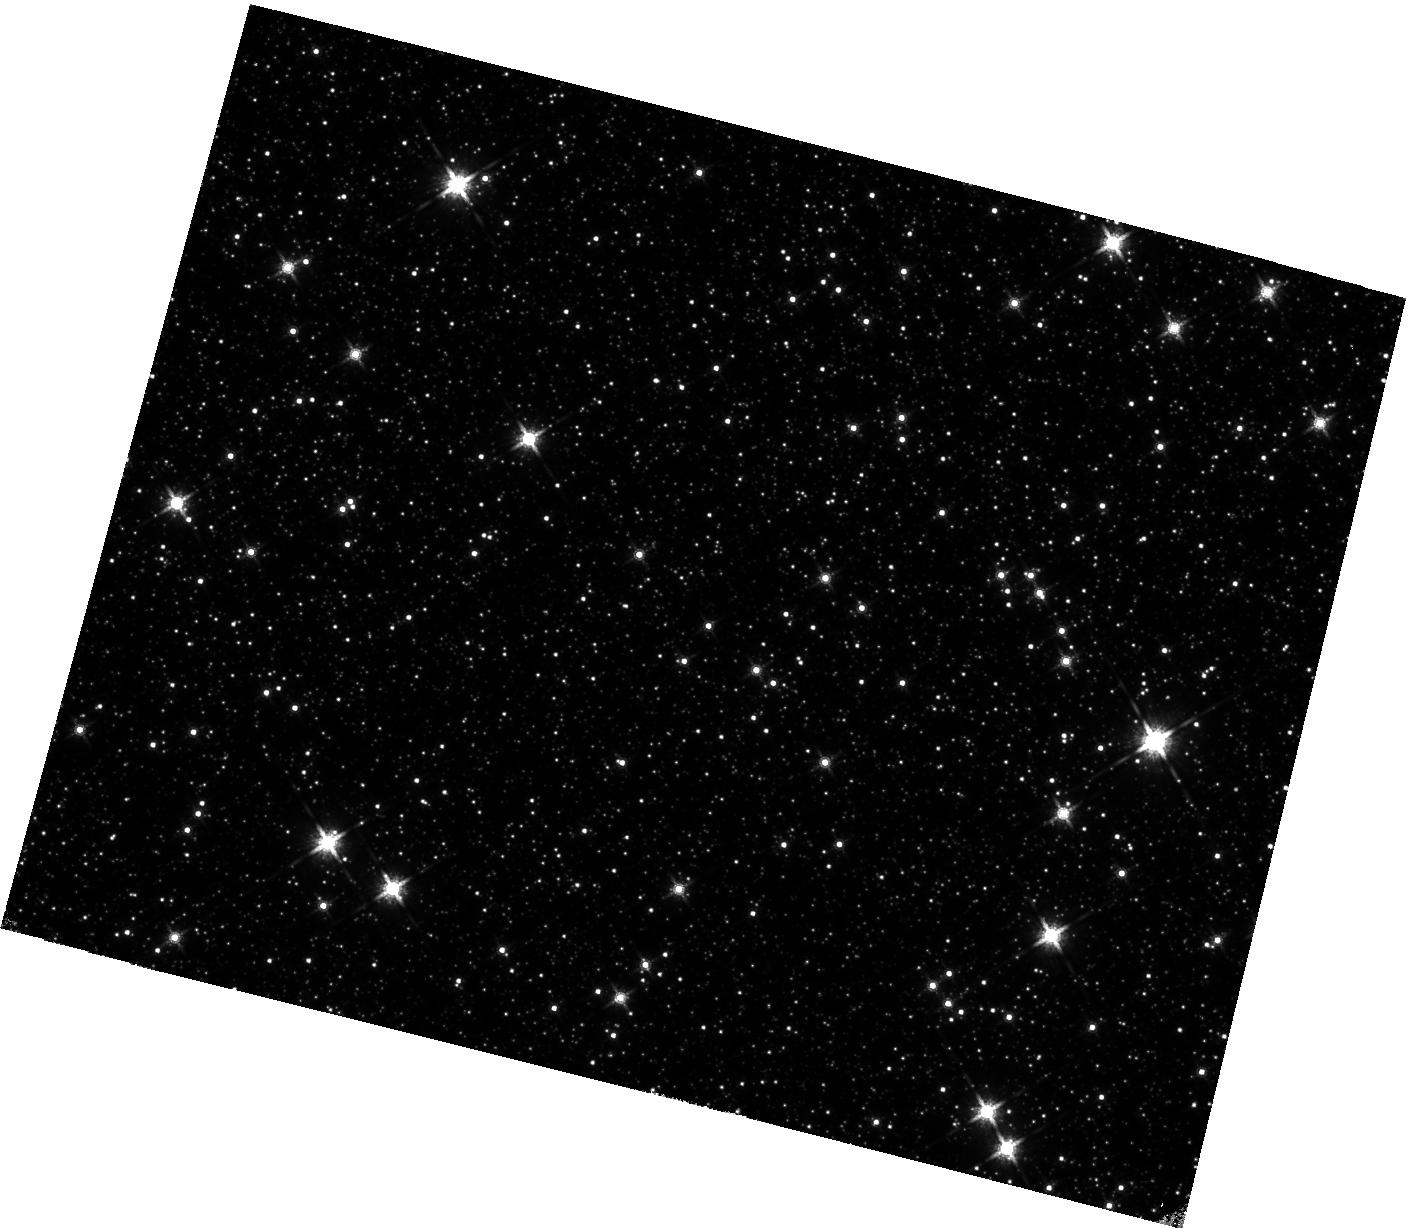
Target: field at RA 263.584°, Dec -38.963°. Instrument: WFC3/IR. Filter: F160W. Exposure: 38 min. Observation ID: hst_15065_10_wfc3_ir_f160w_idig10

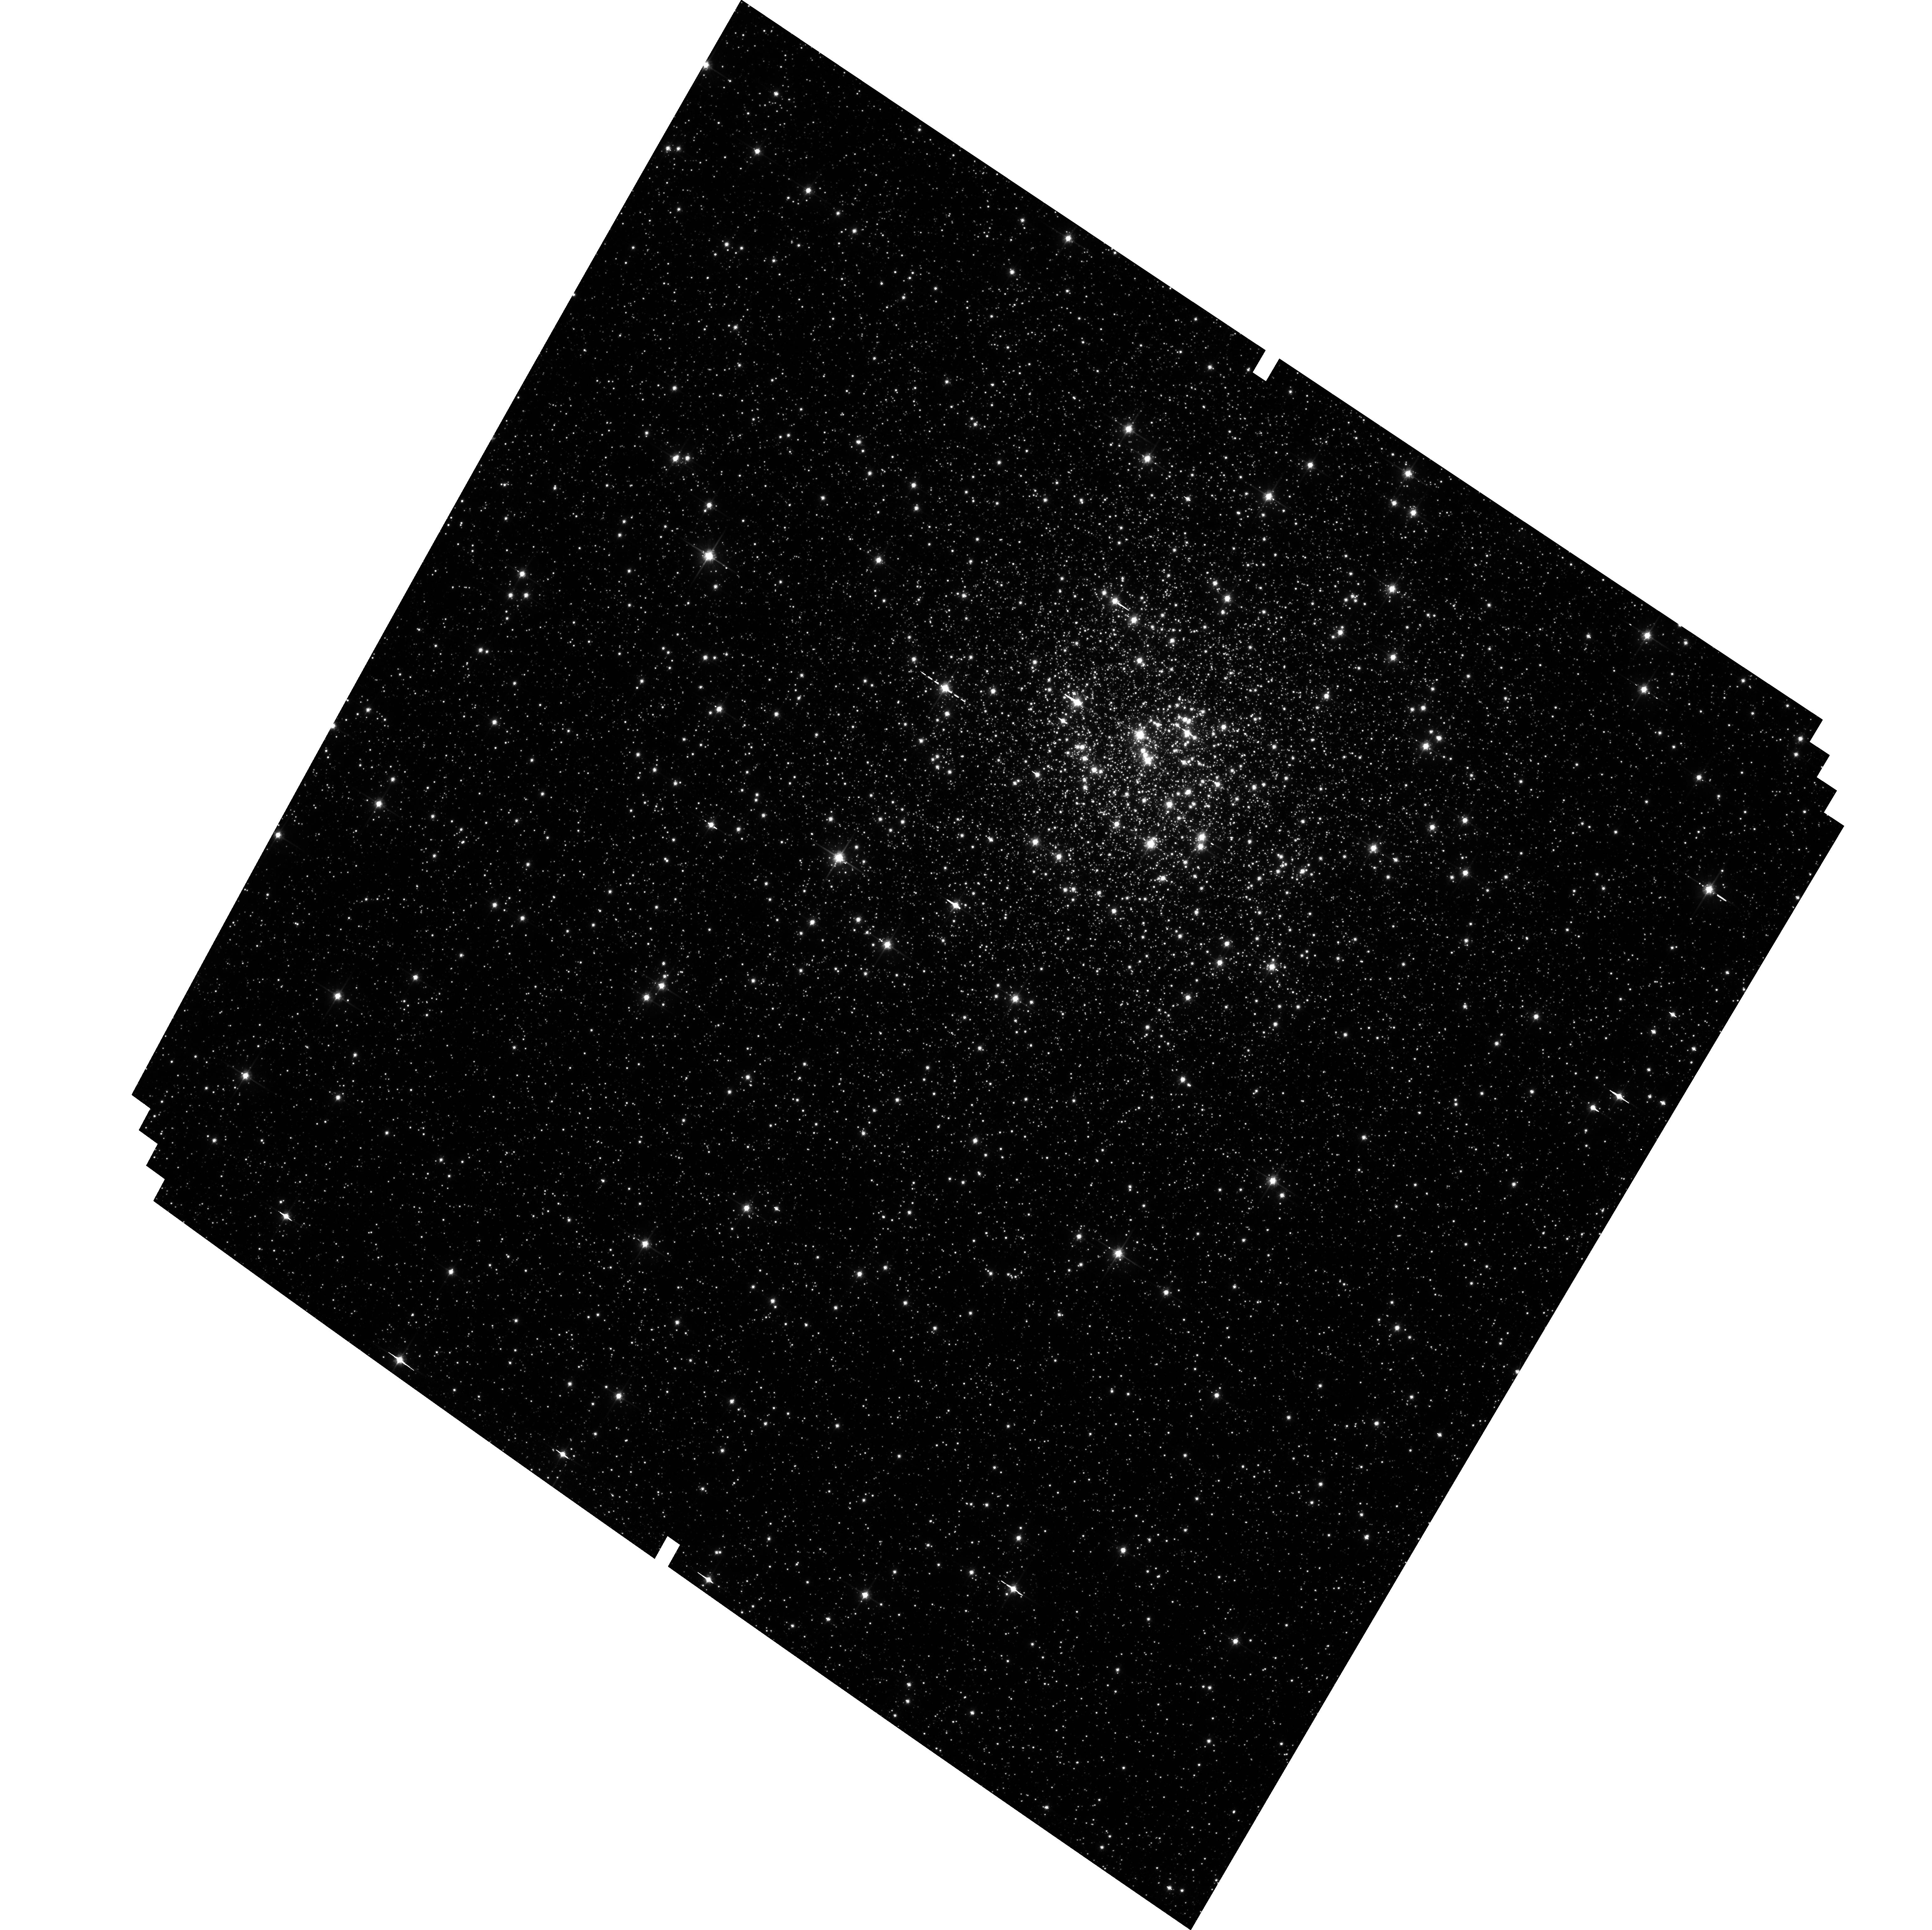
Target: NGC-6355. Instrument: ACS/WFC. Filter: F814W. Exposure: 34 min. Observation ID: hst_15065_08_acs_wfc_f814w_jdig08

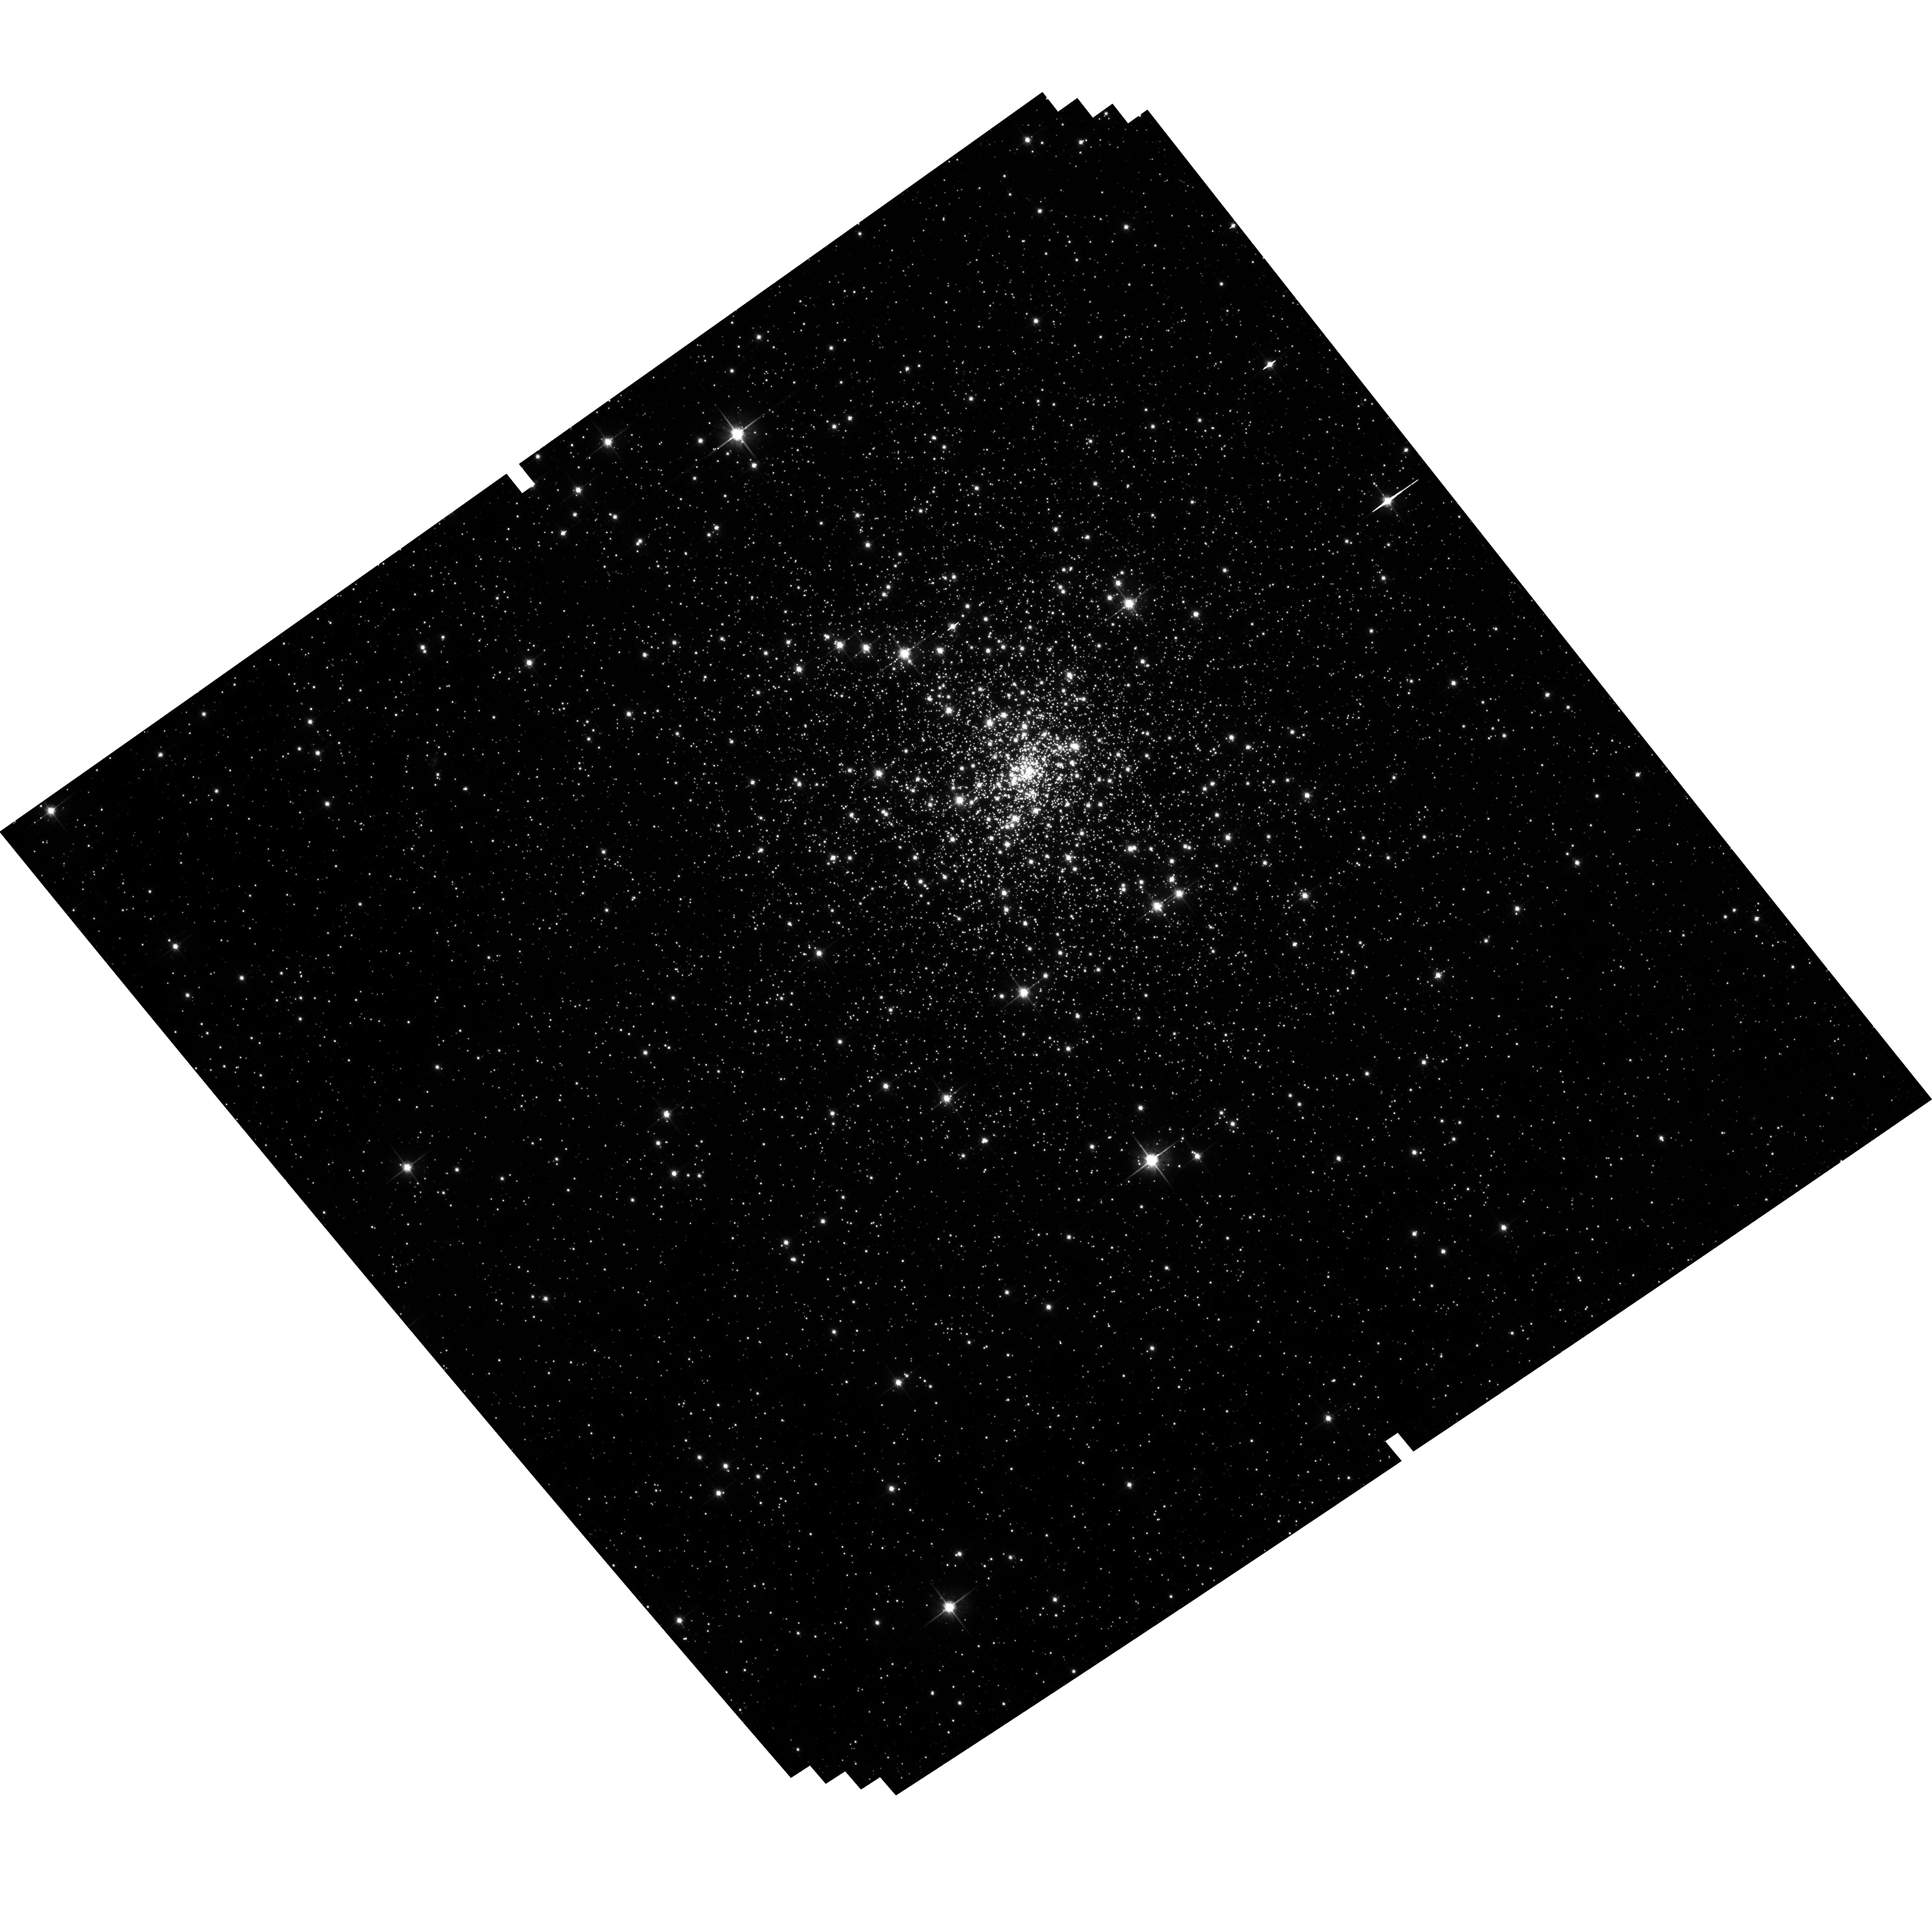
Target: NGC-6342. Instrument: ACS/WFC. Filter: F814W. Exposure: 33 min. Observation ID: hst_15065_02_acs_wfc_f814w_jdig02

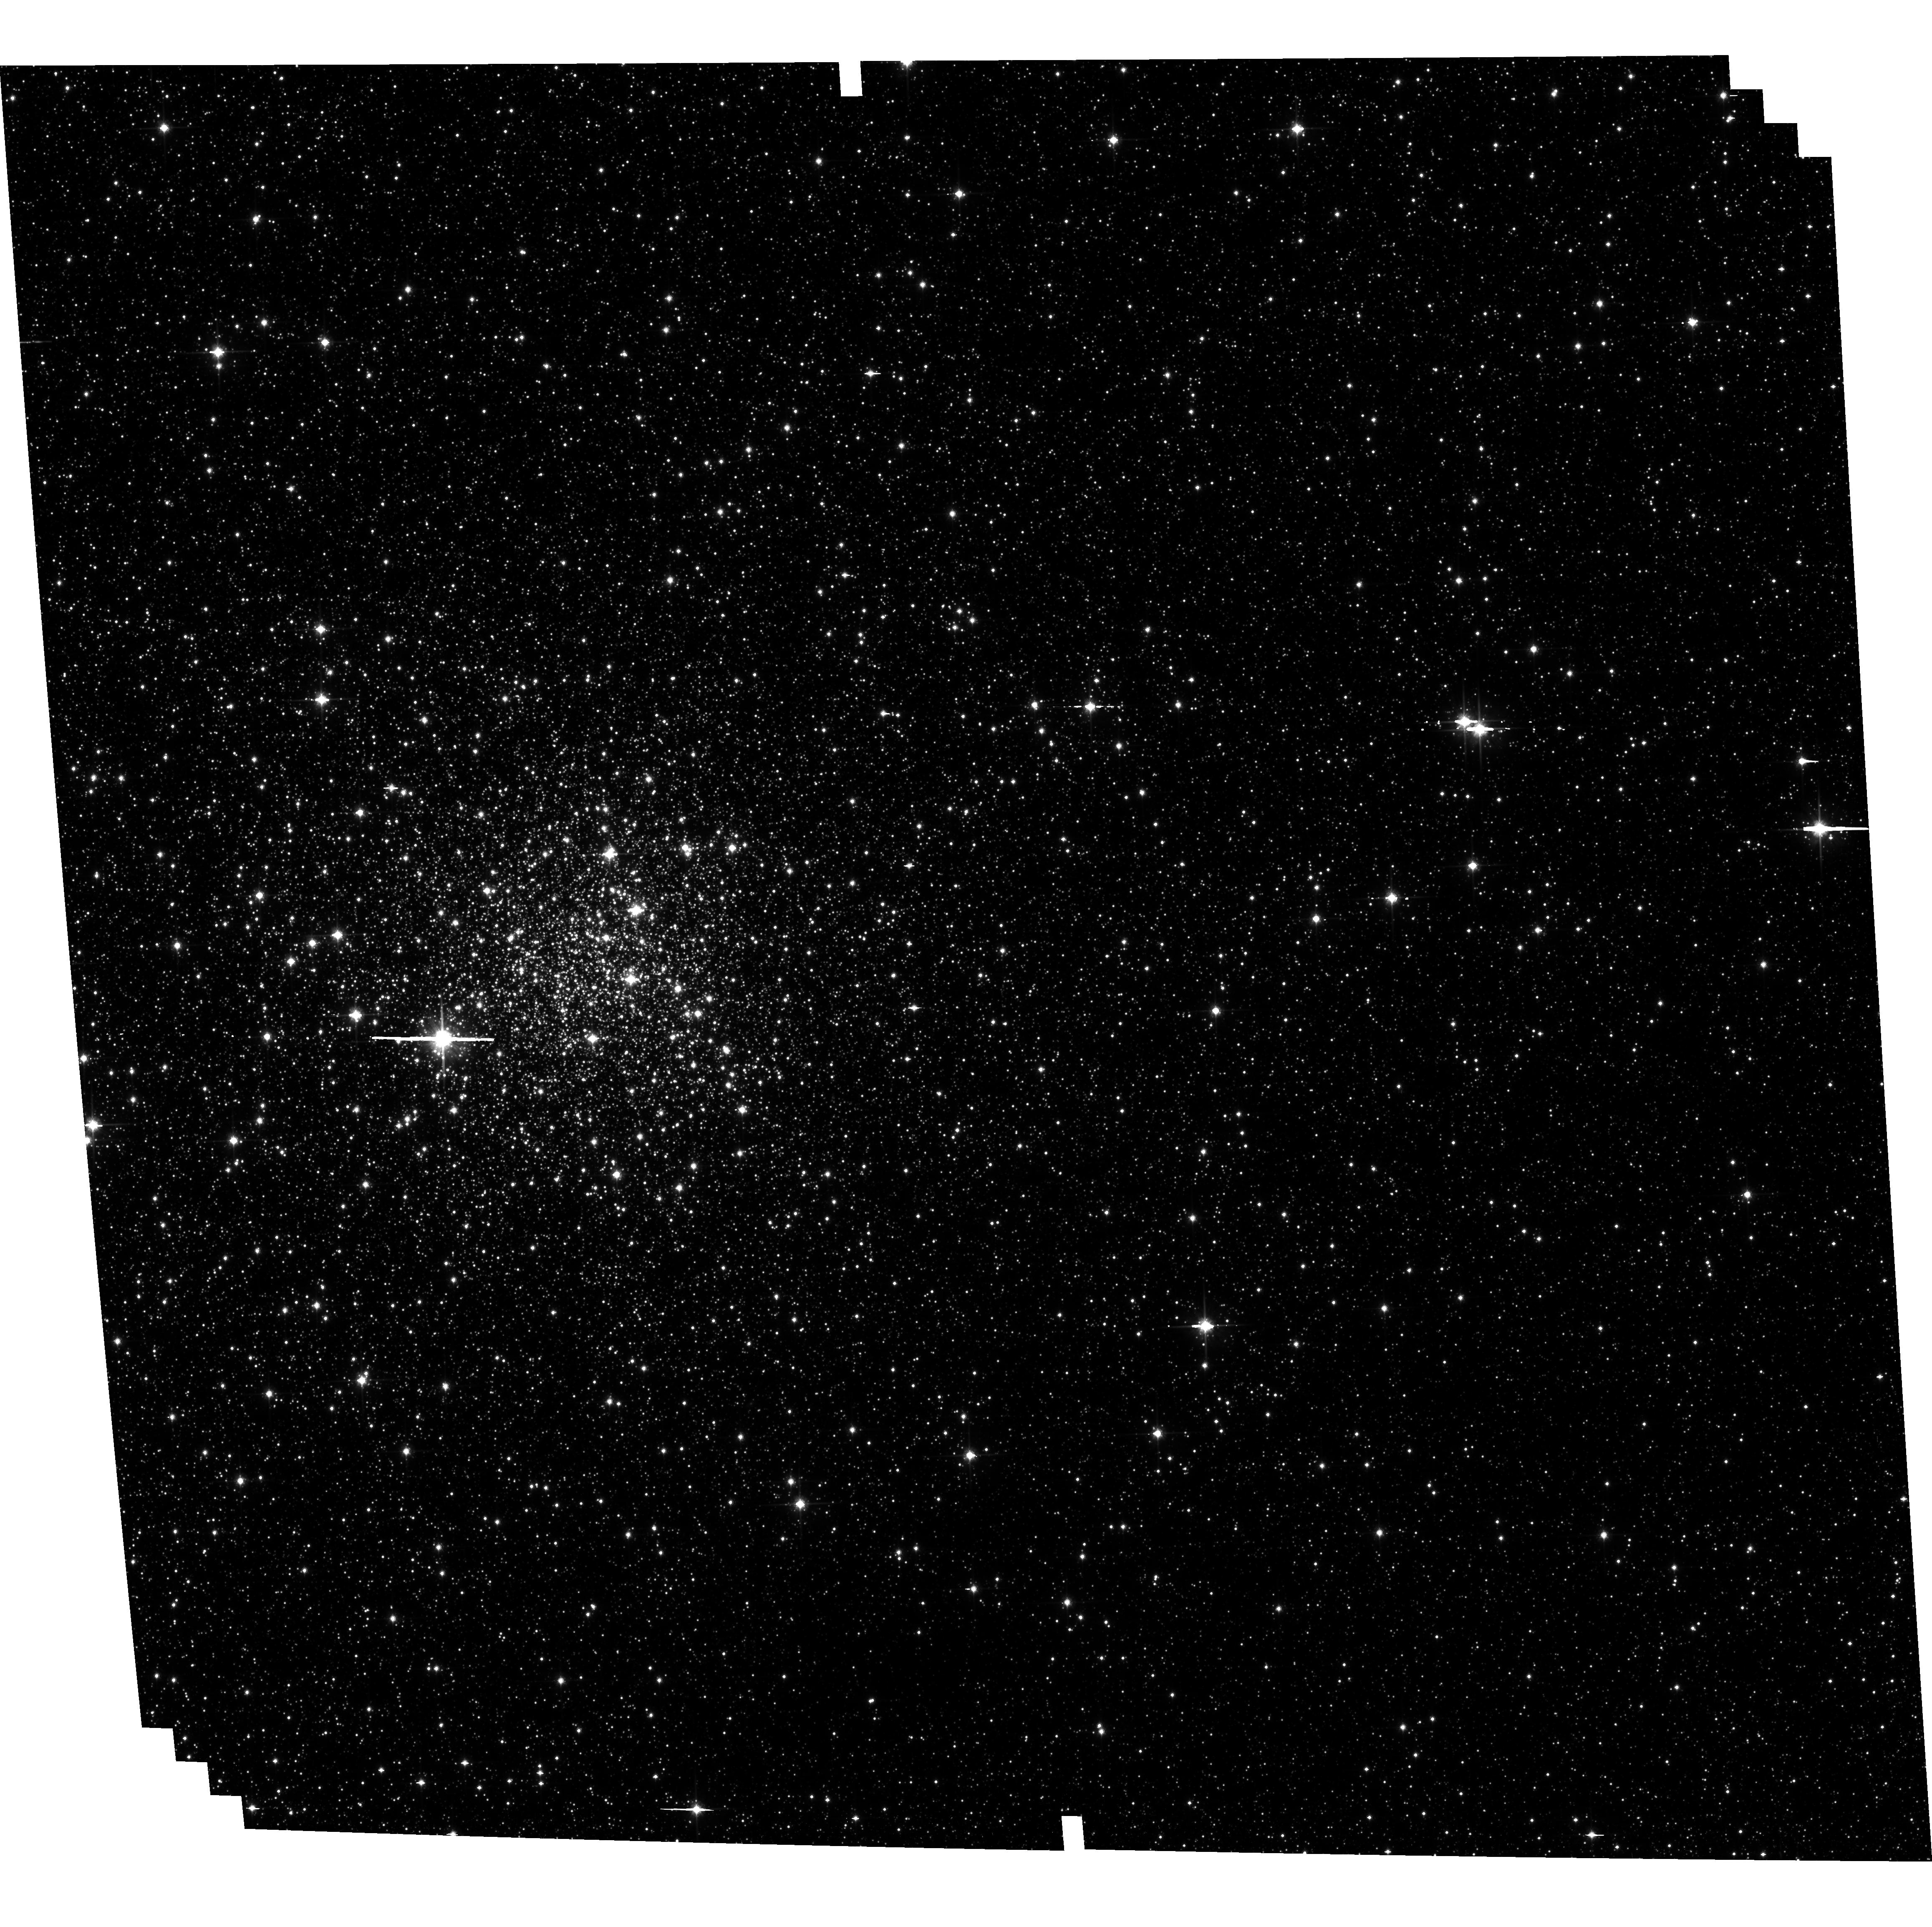
Target: NGC-6401. Instrument: ACS/WFC. Filter: F814W. Exposure: 33 min. Observation ID: hst_15065_12_acs_wfc_f814w_jdig12

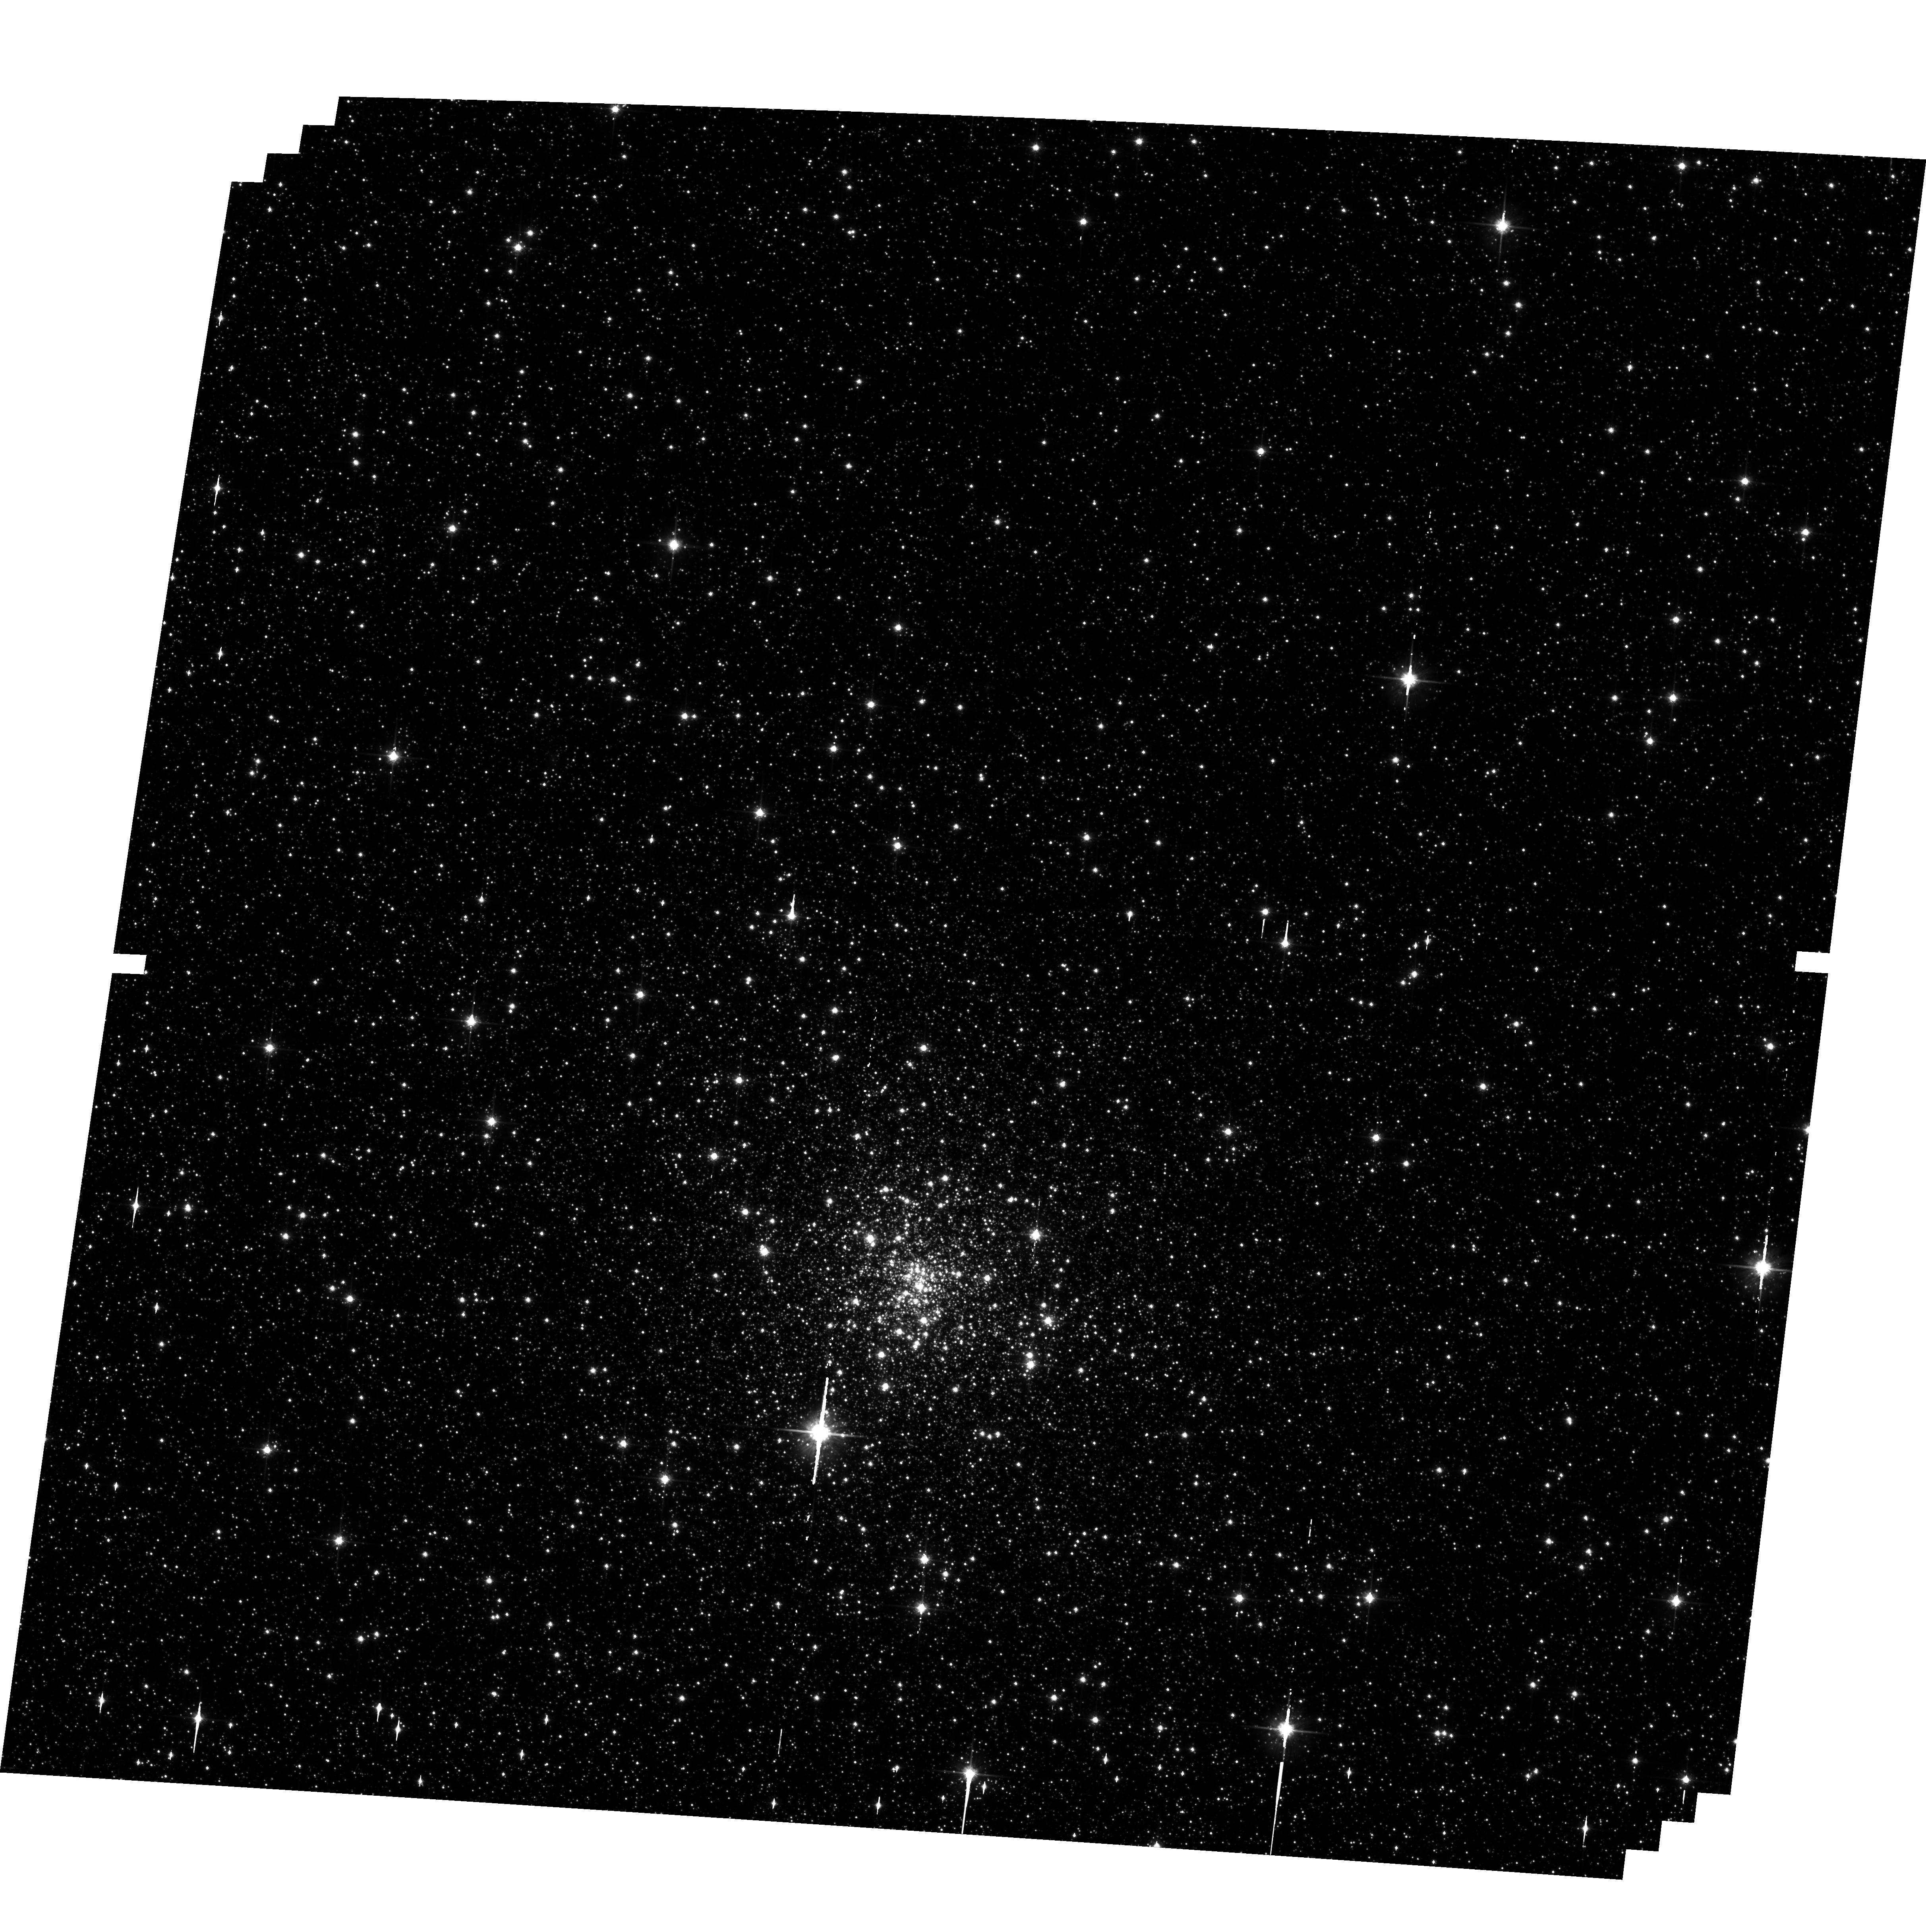
Target: NGC-6453. Instrument: ACS/WFC. Filter: F814W. Exposure: 34 min. Observation ID: hst_15065_14_acs_wfc_f814w_jdig14

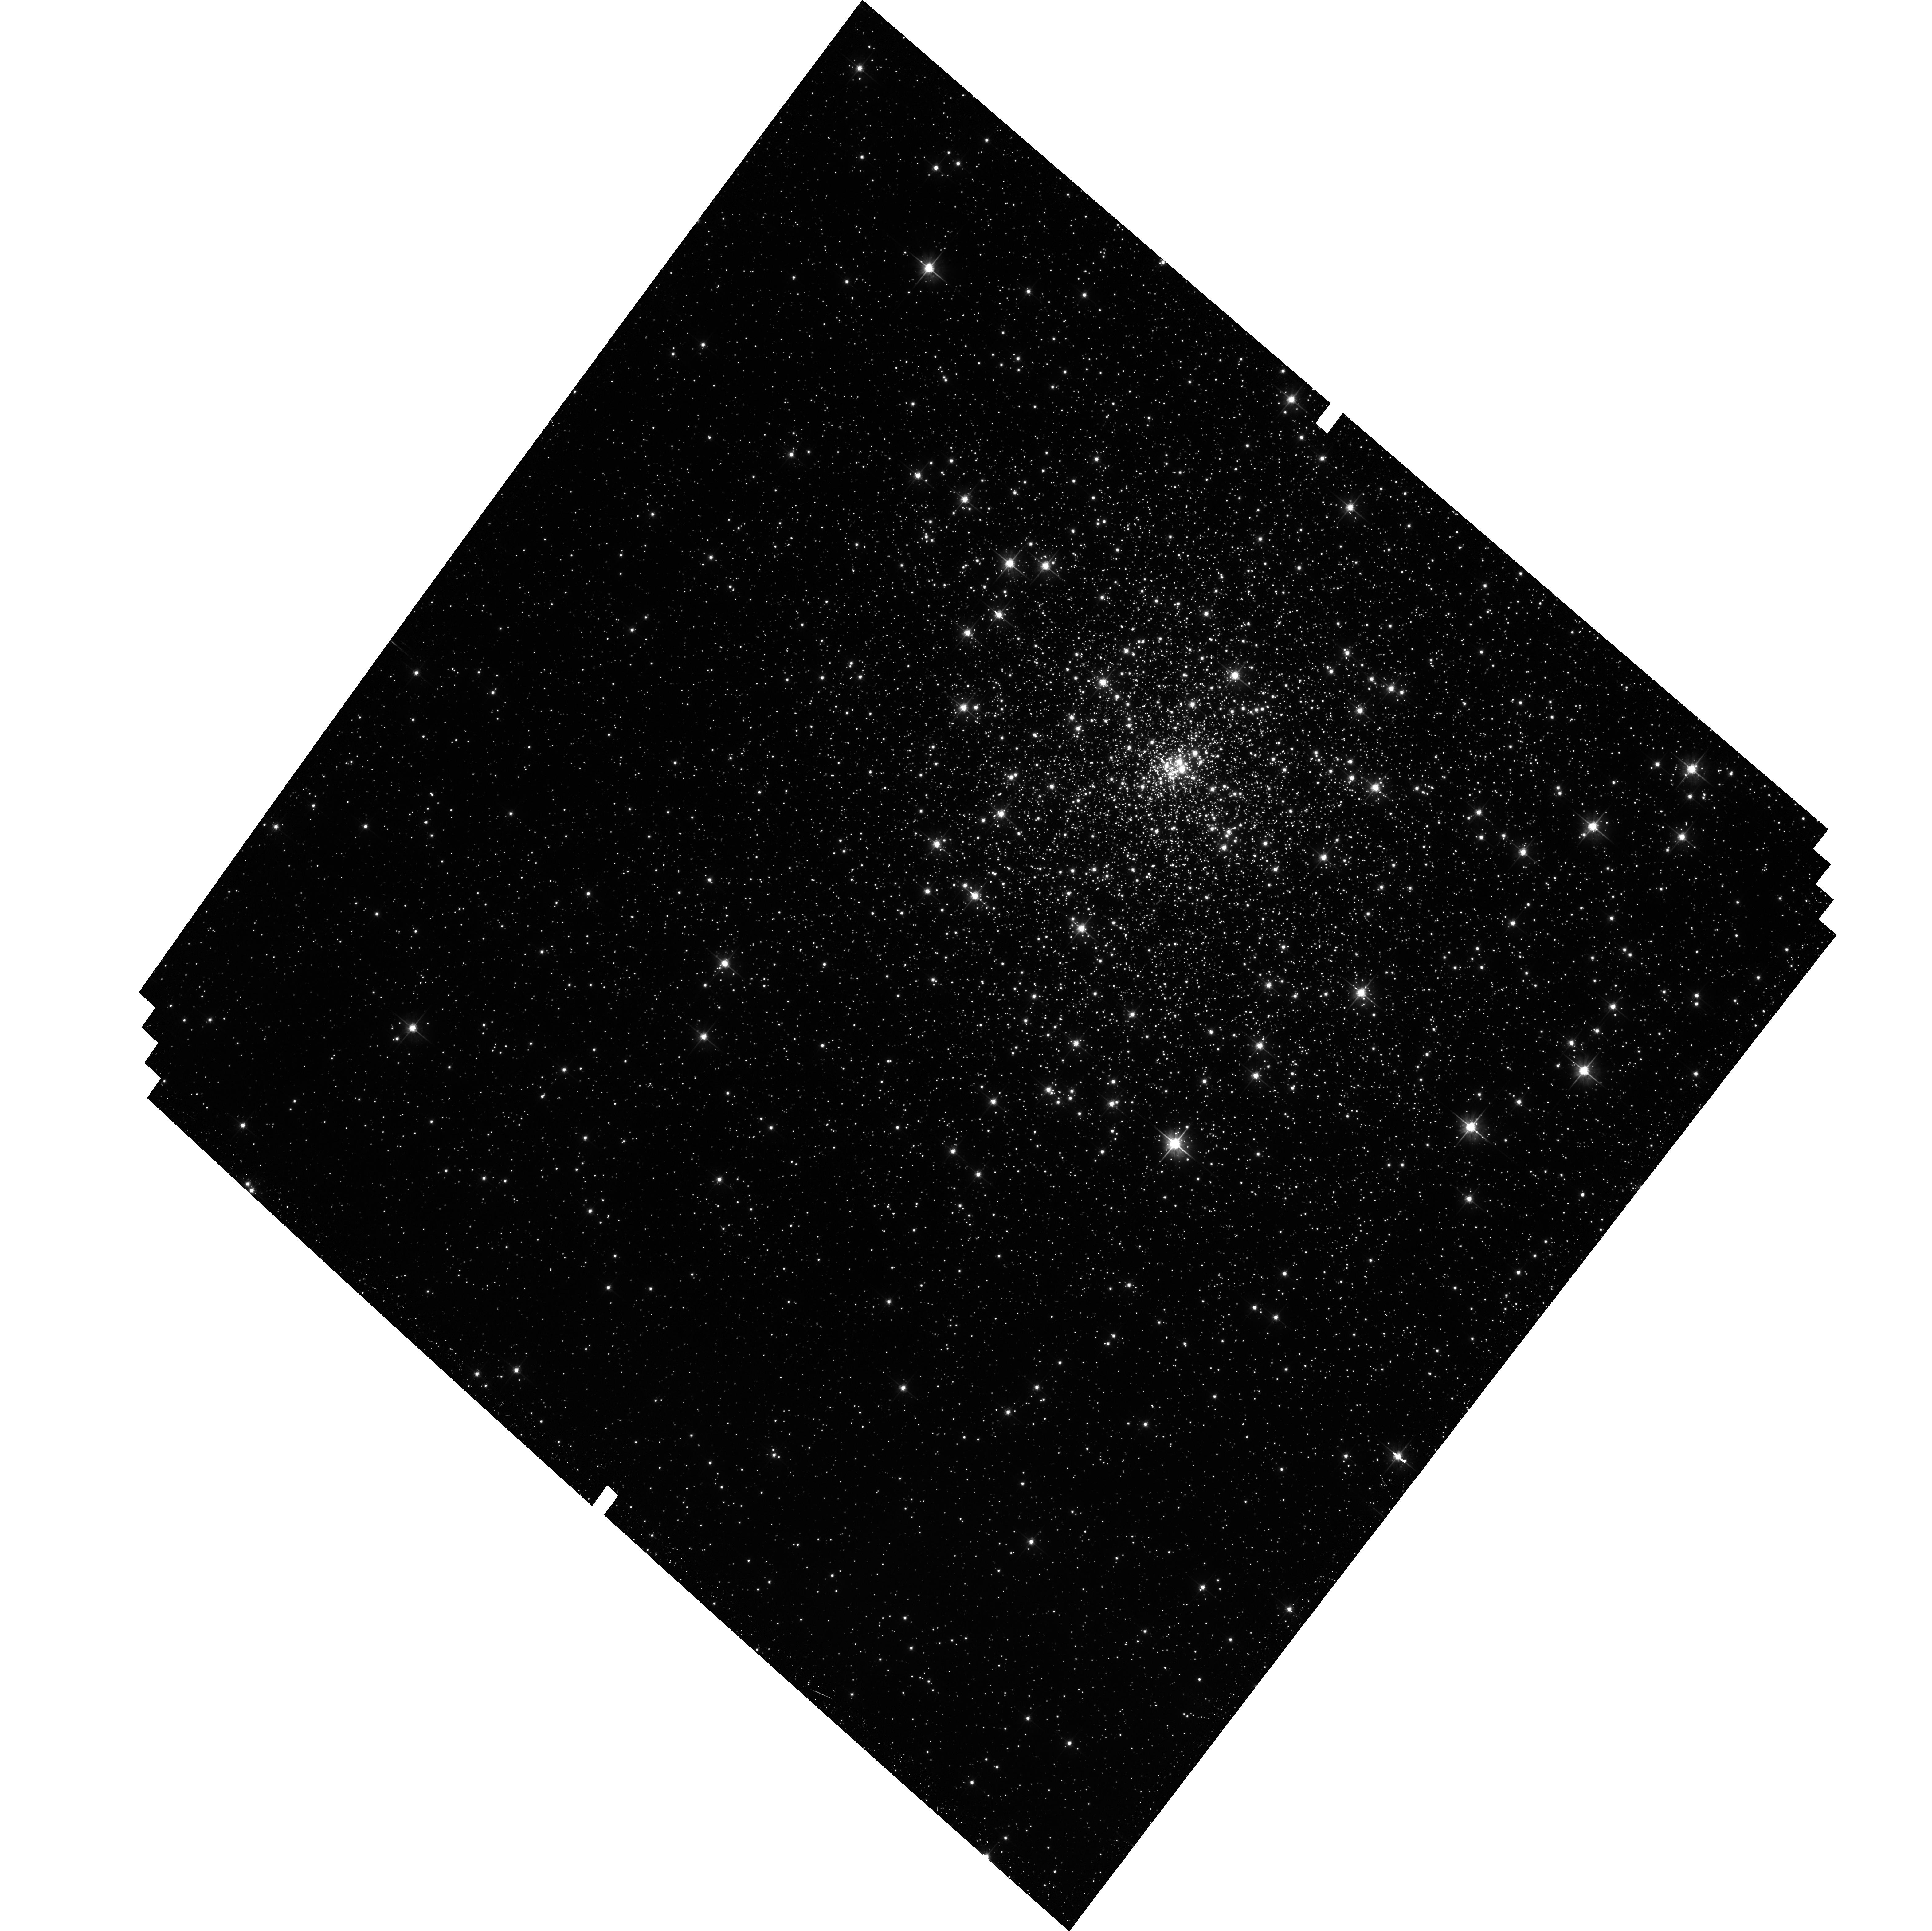
Target: NGC-6256. Instrument: ACS/WFC. Filter: F606W. Exposure: 34 min. Observation ID: hst_15065_03_acs_wfc_f606w_jdig03

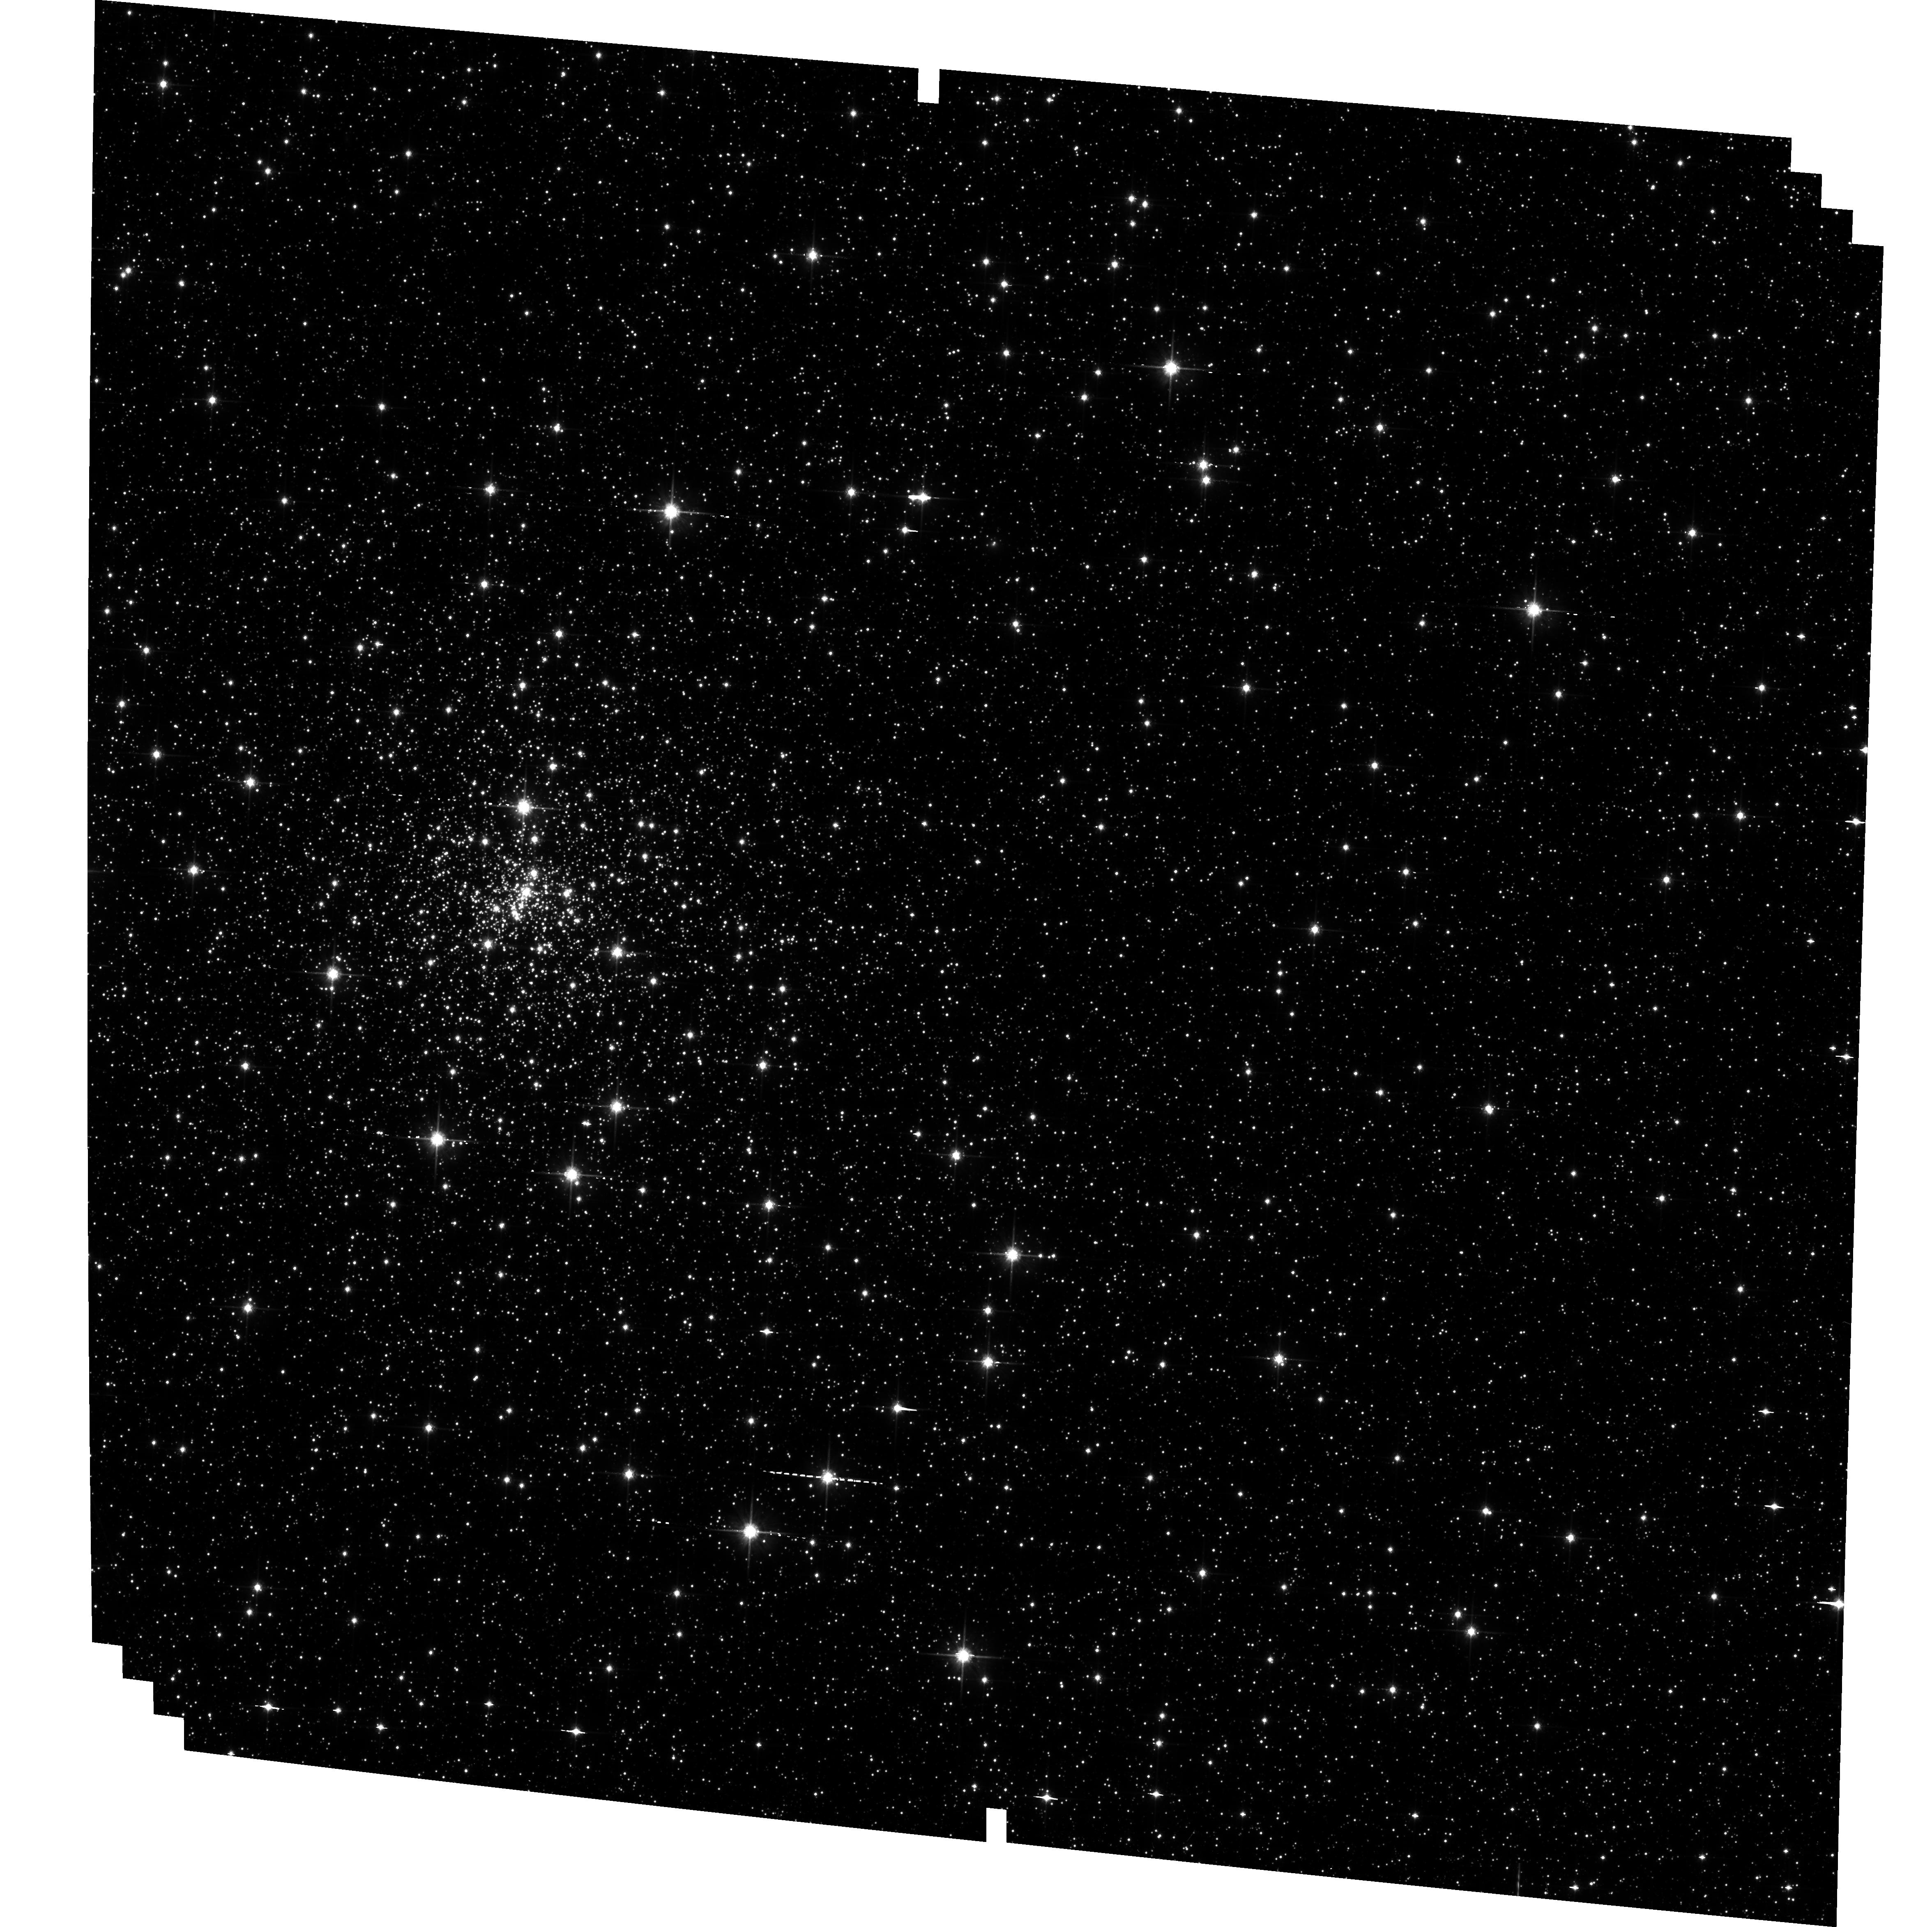
Target: NGC-6558. Instrument: ACS/WFC. Filter: F814W. Exposure: 33 min. Observation ID: hst_15065_16_acs_wfc_f814w_jdig16

Opening the Window on Galaxy Assembly: Ages and Dynamics of Inner Milky Way Globular Clusters (PI: Cohen, Roger)

We propose a systematic investigation of the ages and dynamics of the Galactic globular clusters (GGCs) located in the inner Milky Way. By targeting bulge GGCs that have a first epoch of deep archival ACS/WFC or WFC3/UVIS imaging and obtaining a second epoch of deep (S/N>100 at the main sequence turnoff) ACS/WFC F606W, F814W imaging, we will exploit 7-14 year time baselines to measure precise (<0.5 Gyr) relative ages from proper motion (PM) cleaned color-magnitude diagrams. Archival imaging confirms that our target clusters occupy a unique location in GGC parameter space with regard to location, concentration, metallicity and HB morphology. Therefore, the proposed observations allow the first study of a statistically-significant sample of GGCs in the regime of strong disk/bulge shocking with regard to both ages and dynamics. Specifically, by simultaneously measuring ages and proper motions, we may perform a direct, self-consistent empirical comparison at fixed metallicity between our target clusters and well-studied Treasury Survey (GO-10775) GGCs with known ages and orbits to test the following recent hypotheses: 1) Present day GGCs close to the Galactic center (R<3 kpc) formed in situ. 2) Location in the GGC age-metallicity plane is determined by progenitor mass. 3) Metal-intermediate blue horizontal branch GGCs in the bulge are as old as their ancient metal-poor halo counterparts. Lastly, we will exploit the parallel capabilities of HST to expand our WFC3/IR two-filter parallel imaging survey of the bulge and disk (GO-14074, PI:Cohen) to 25 sightlines, allowing the first quantitative test for spatial variation in the bulge mass function.